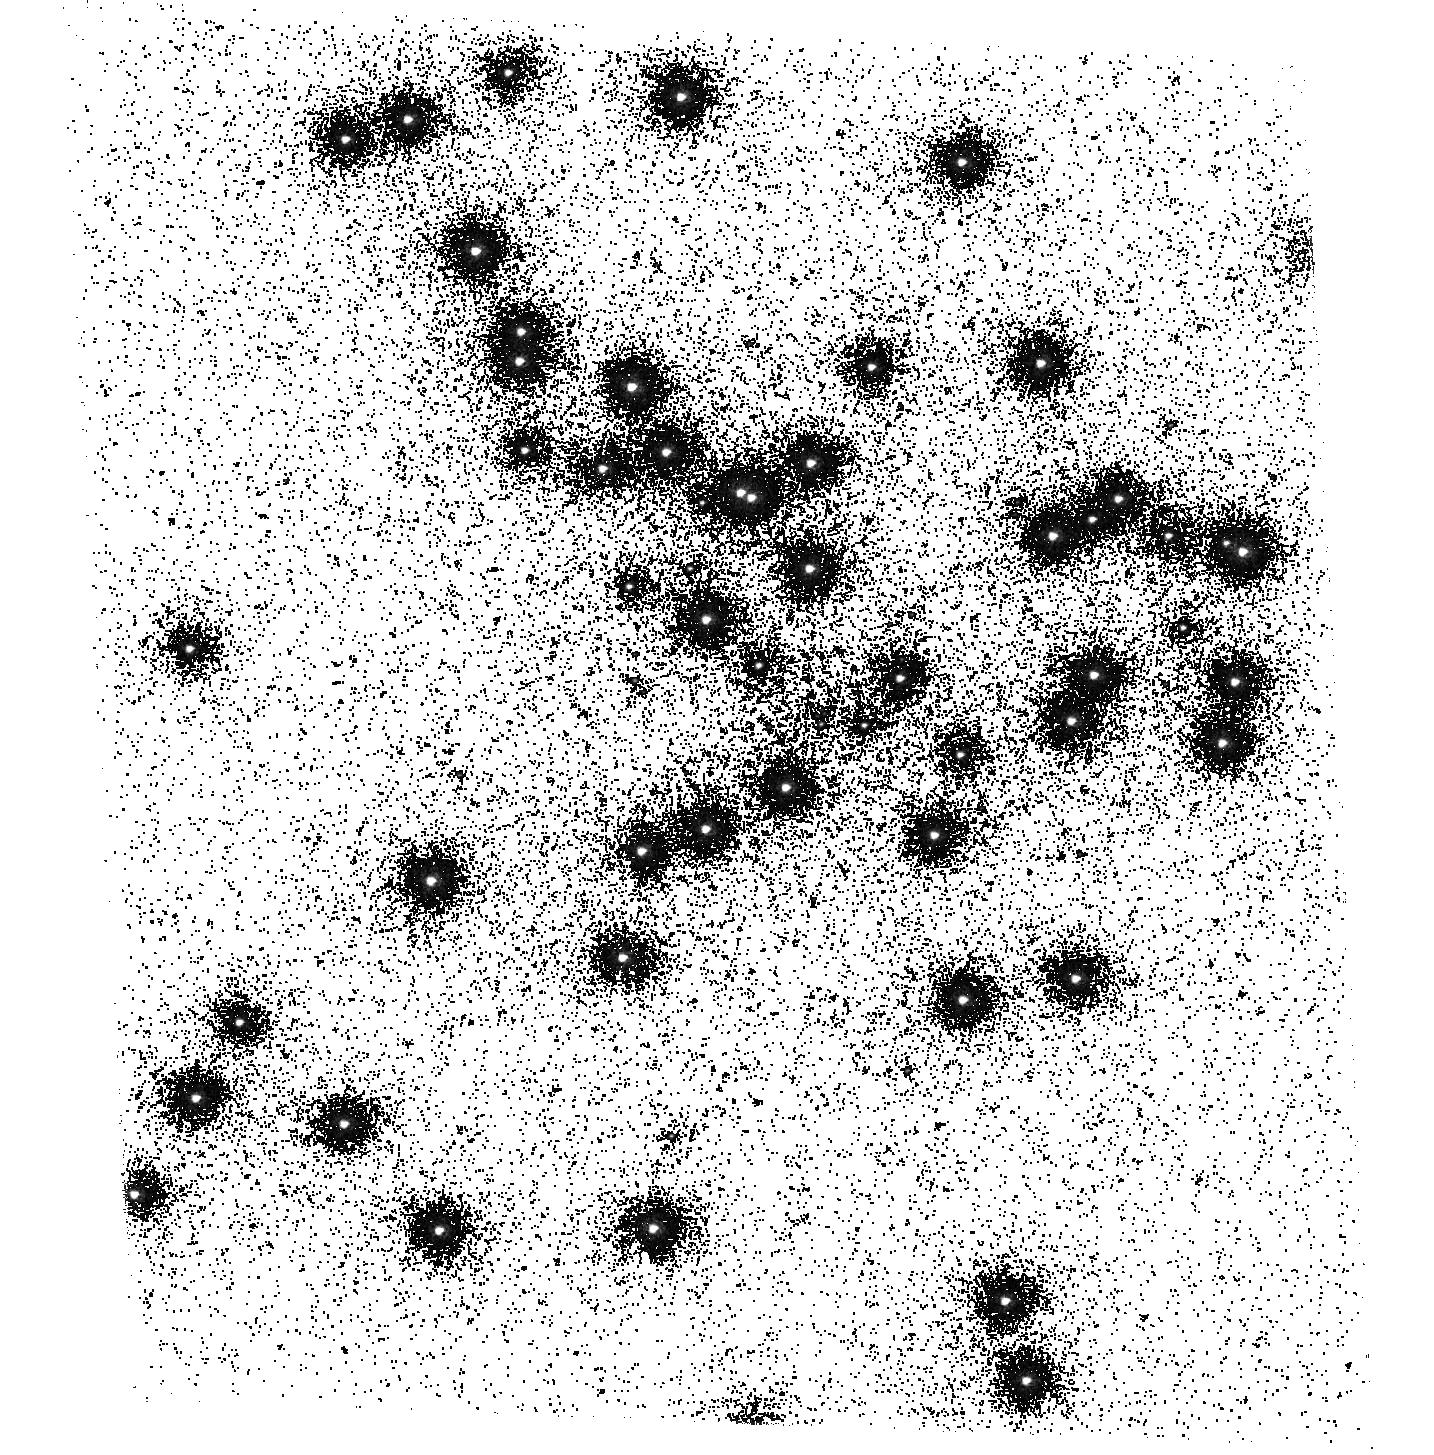
Target: NGC6681. Instrument: ACS/SBC. Filter: F165LP. Exposure: 12 min. Observation ID: hst_17338_01_acs_sbc_f165lp_jf5101

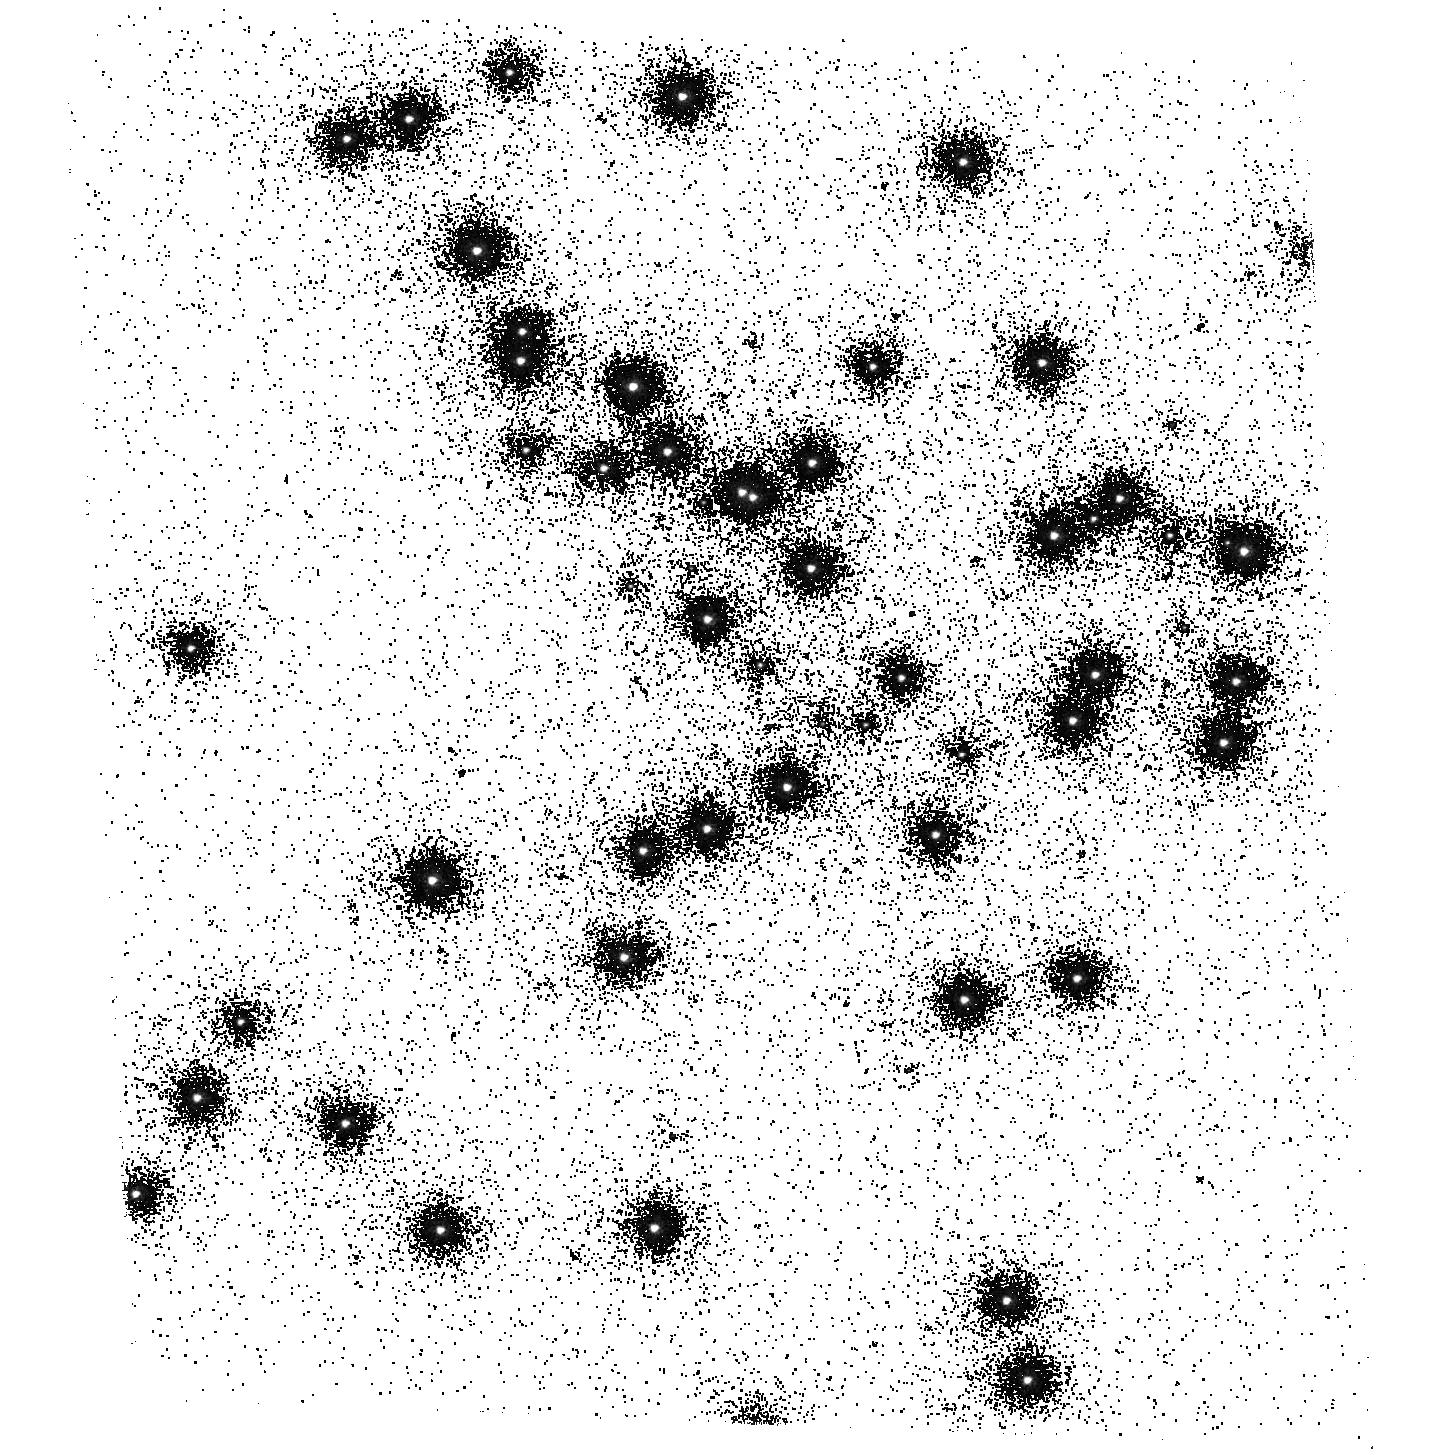
Target: NGC6681. Instrument: ACS/SBC. Filter: F150LP. Exposure: 2 min. Observation ID: hst_17338_01_acs_sbc_f150lp_jf5101

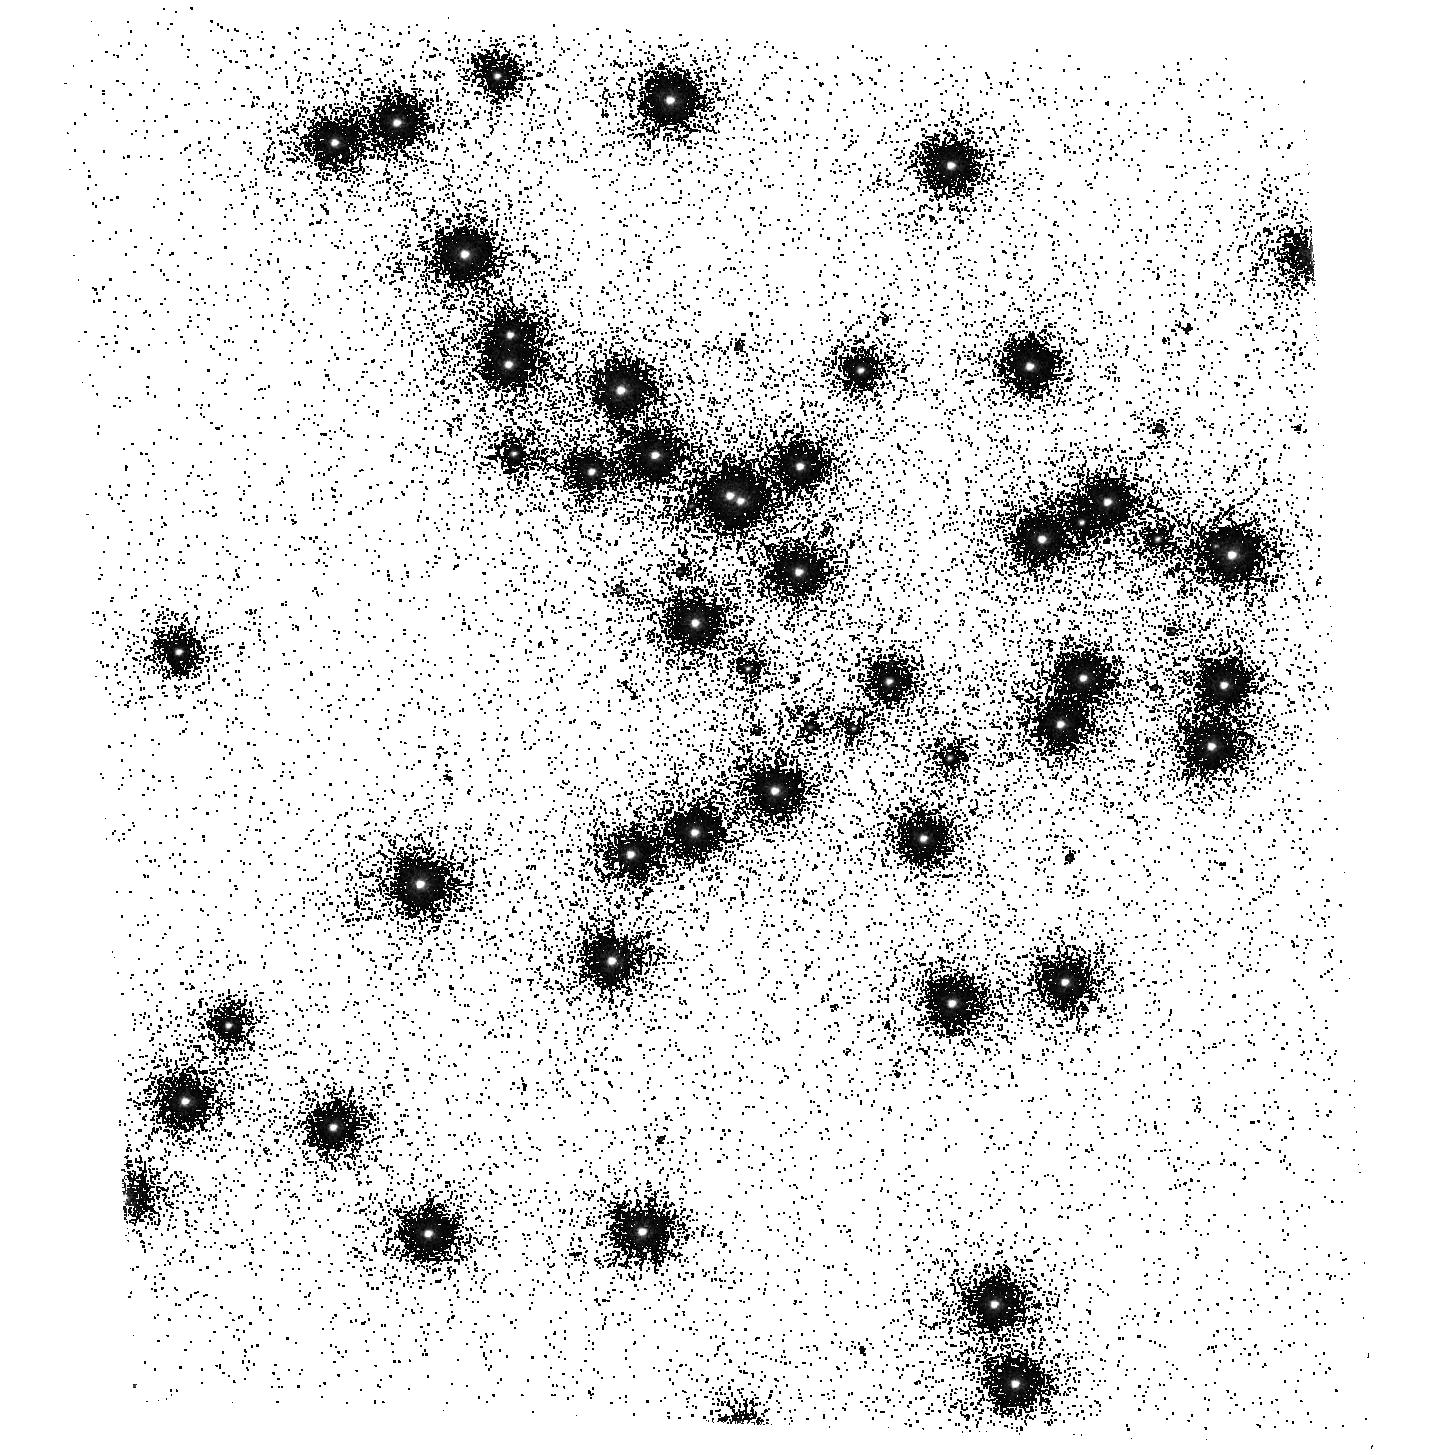
Target: NGC6681. Instrument: ACS/SBC. Filter: F140LP. Exposure: 2 min. Observation ID: hst_17338_01_acs_sbc_f140lp_jf5101

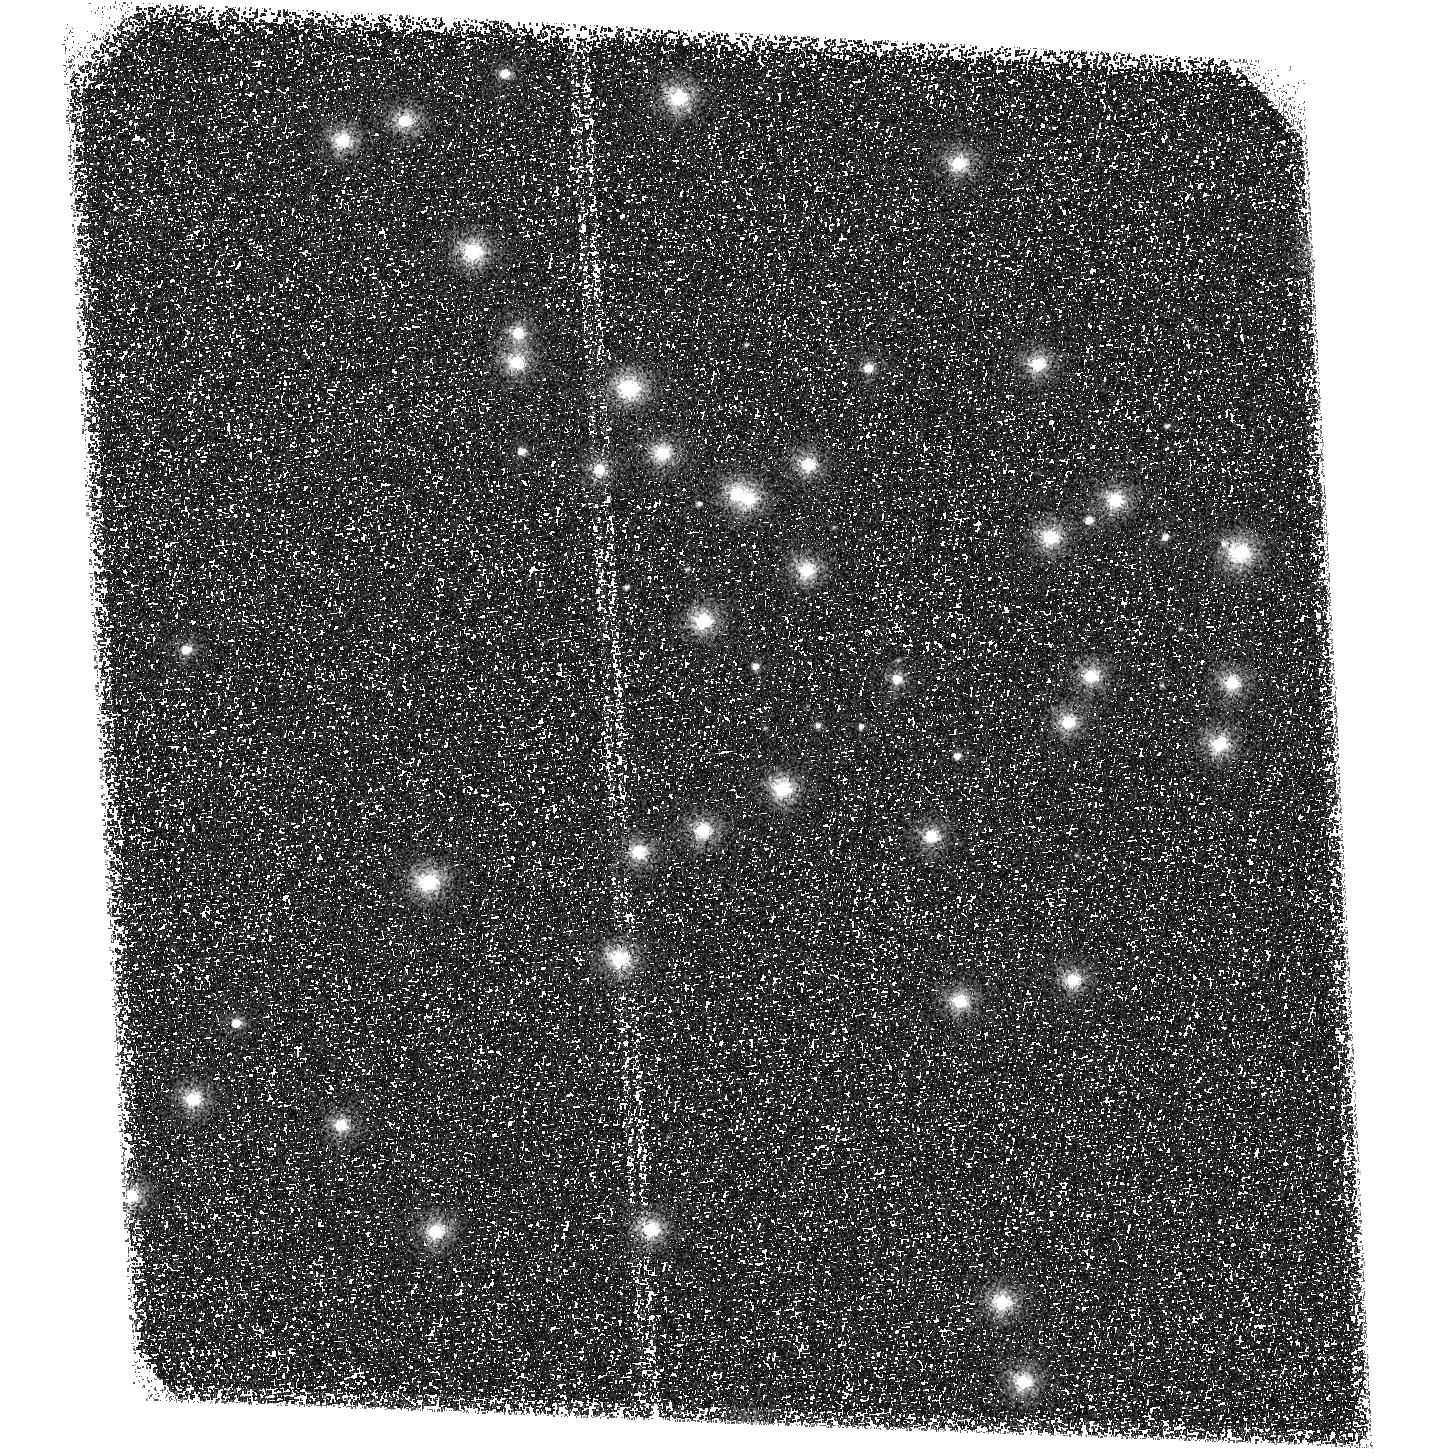
Target: NGC6681. Instrument: ACS/SBC. Filter: F125LP. Exposure: 1 min. Observation ID: hst_17338_01_acs_sbc_f125lp_jf5101

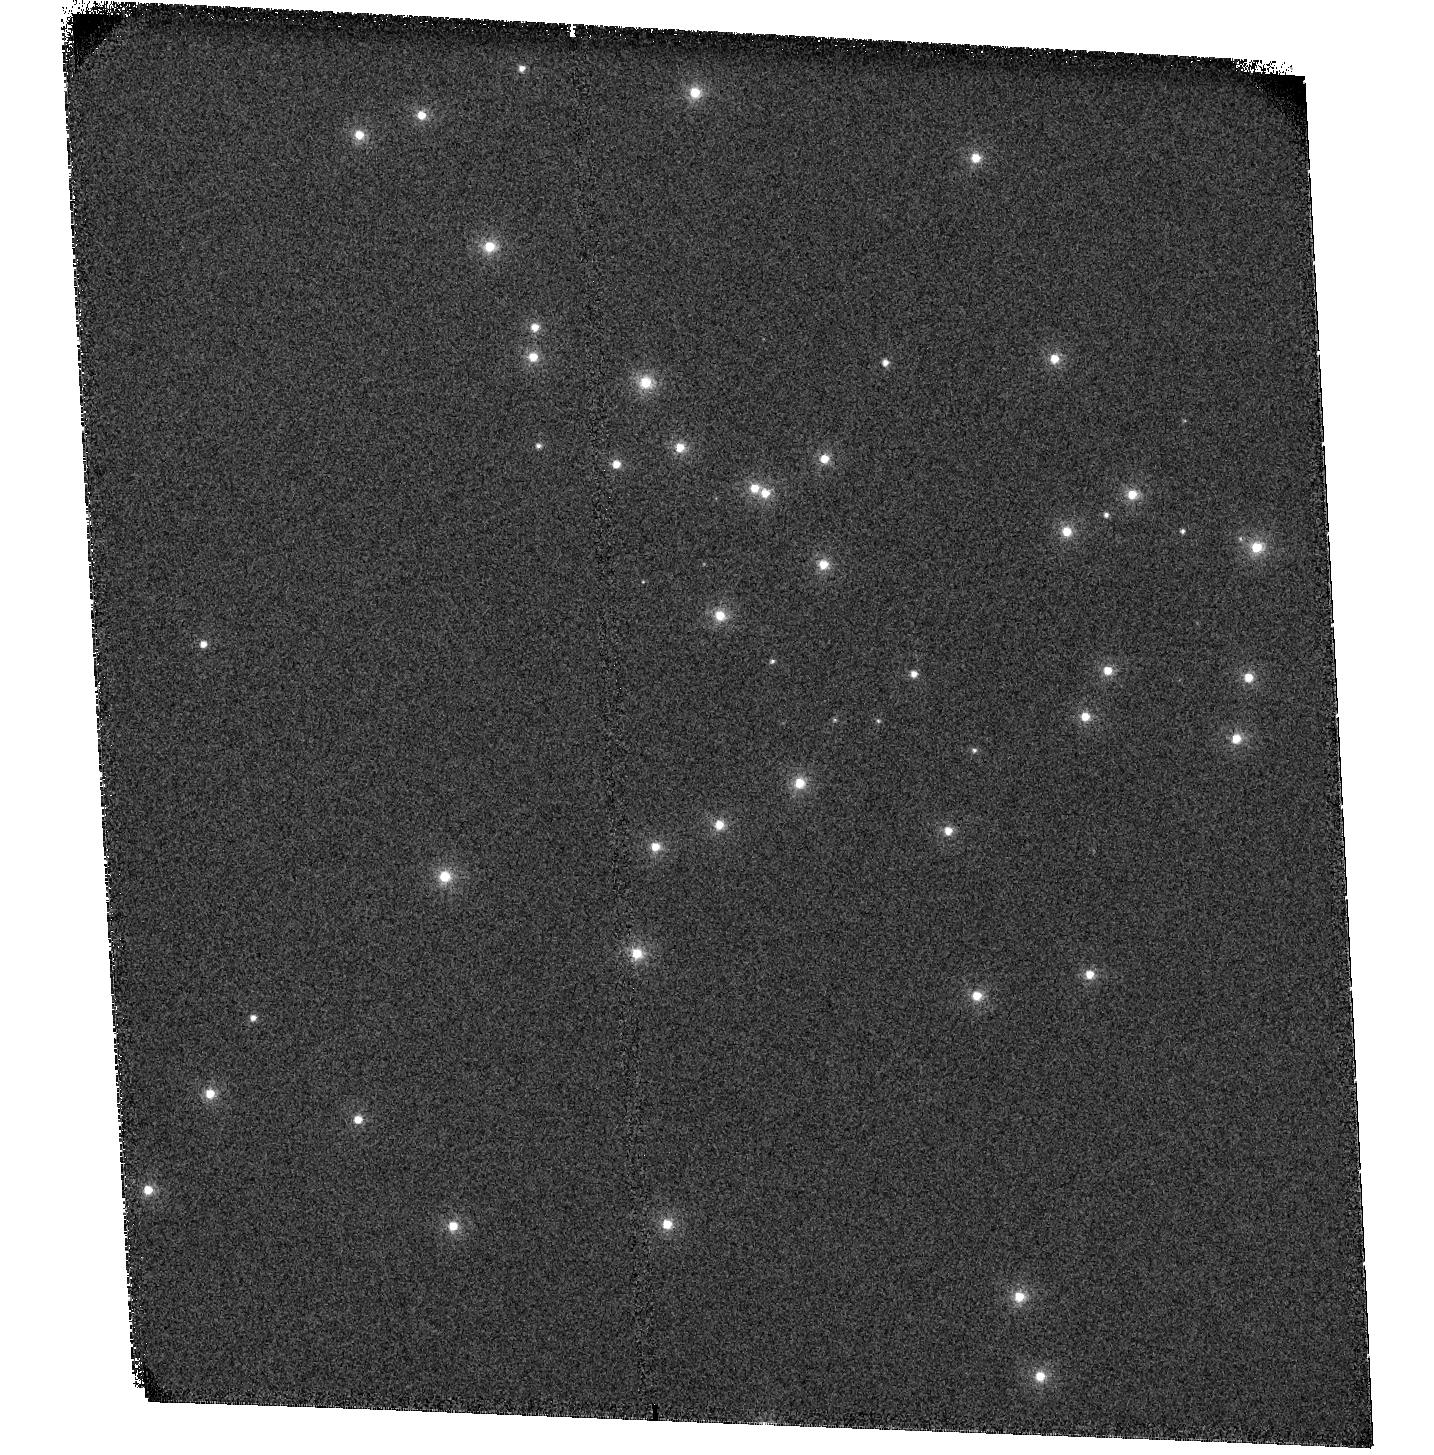
Target: NGC6681. Instrument: ACS/SBC. Filter: F115LP. Exposure: 1 min. Observation ID: hst_17338_01_acs_sbc_f115lp_jf5101

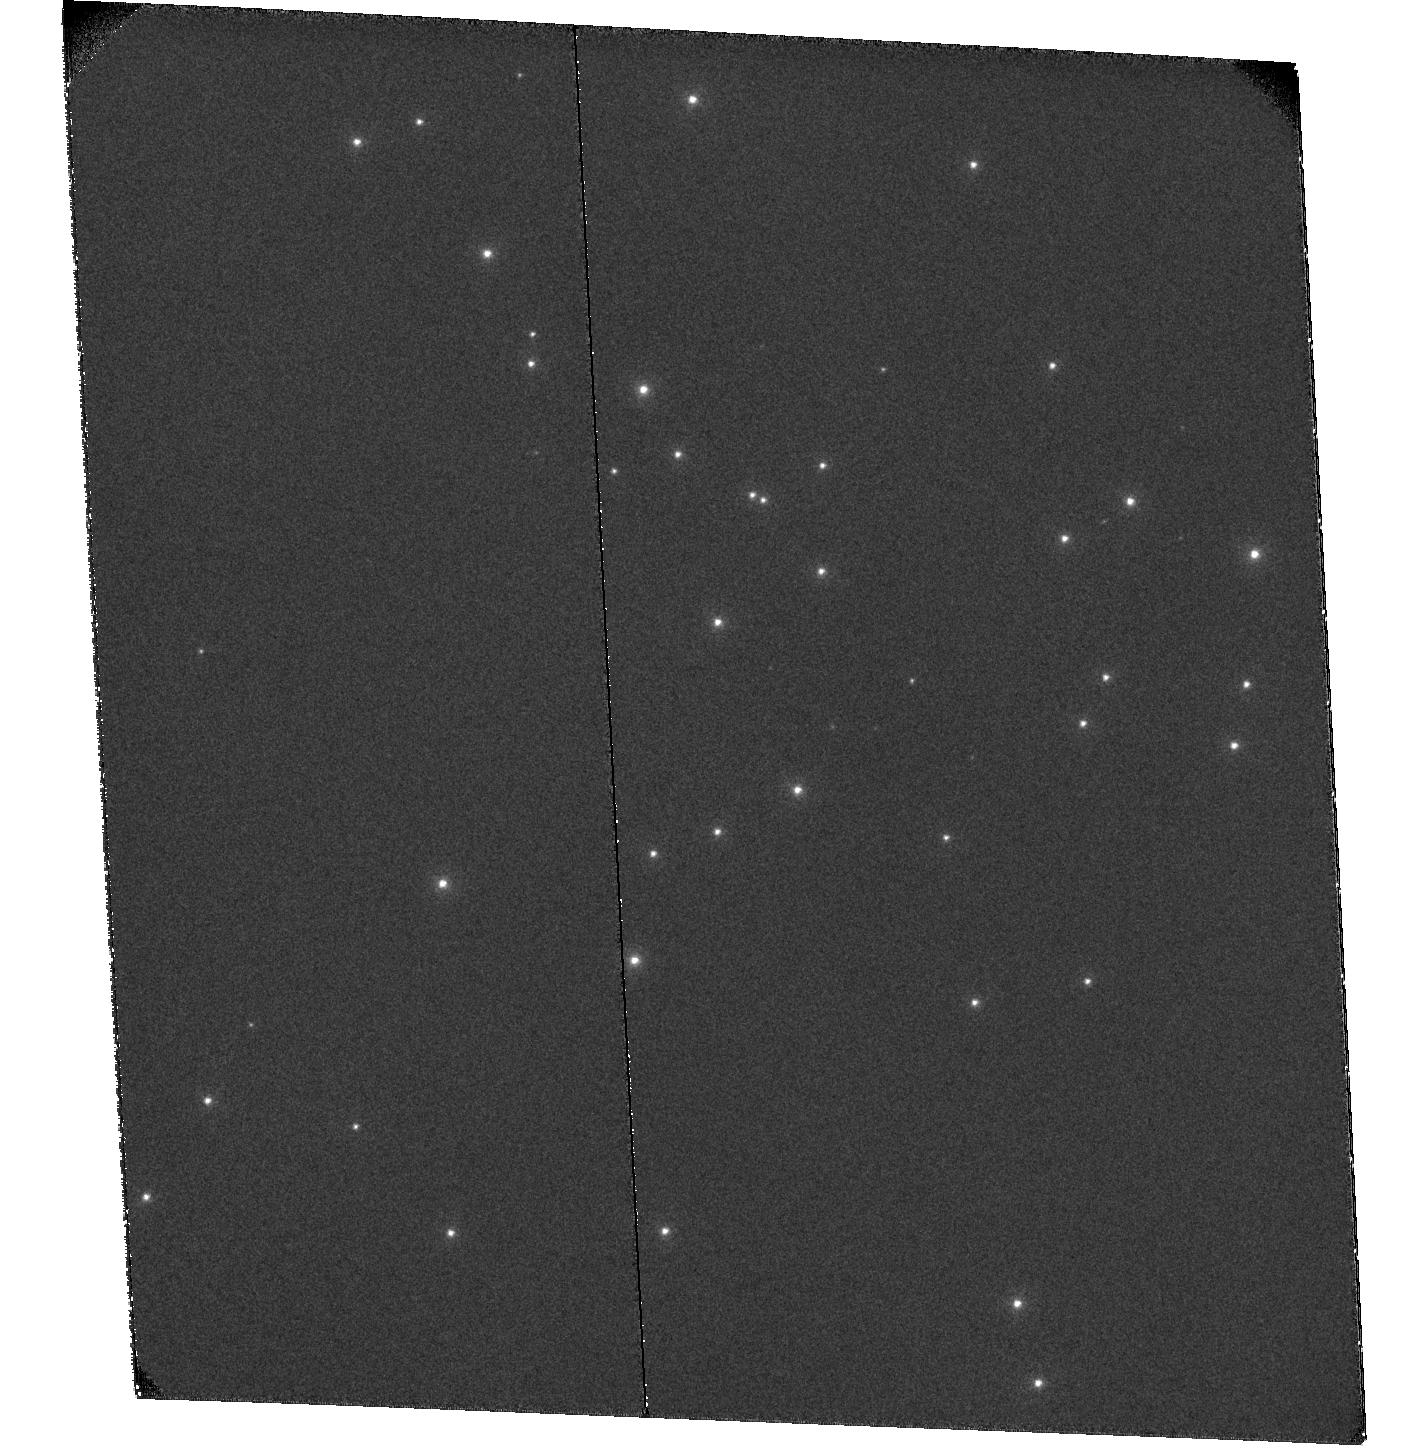
Target: NGC6681. Instrument: ACS/SBC. Filter: F122M. Exposure: 28 min. Observation ID: hst_17338_02_acs_sbc_f122m_jf5102

ACS SBC Photometric Monitor (PI: Avila, Roberto)

This program tracks the sensitivity of the Solar Blind Channel. The observations consist of SBC imaging and spectroscopy of the cluster NGC 6681 in order to monitor the temporal evolution of the UV sensitivity. All six filters and the two prisms will be used. Dark frames are also obtained. The sensitivity measurements are incorporated into the filter throughput tables and the IMPHTTAB. Note: This program has been renamed from "ACS UV Contamination Monitor" for clarity.